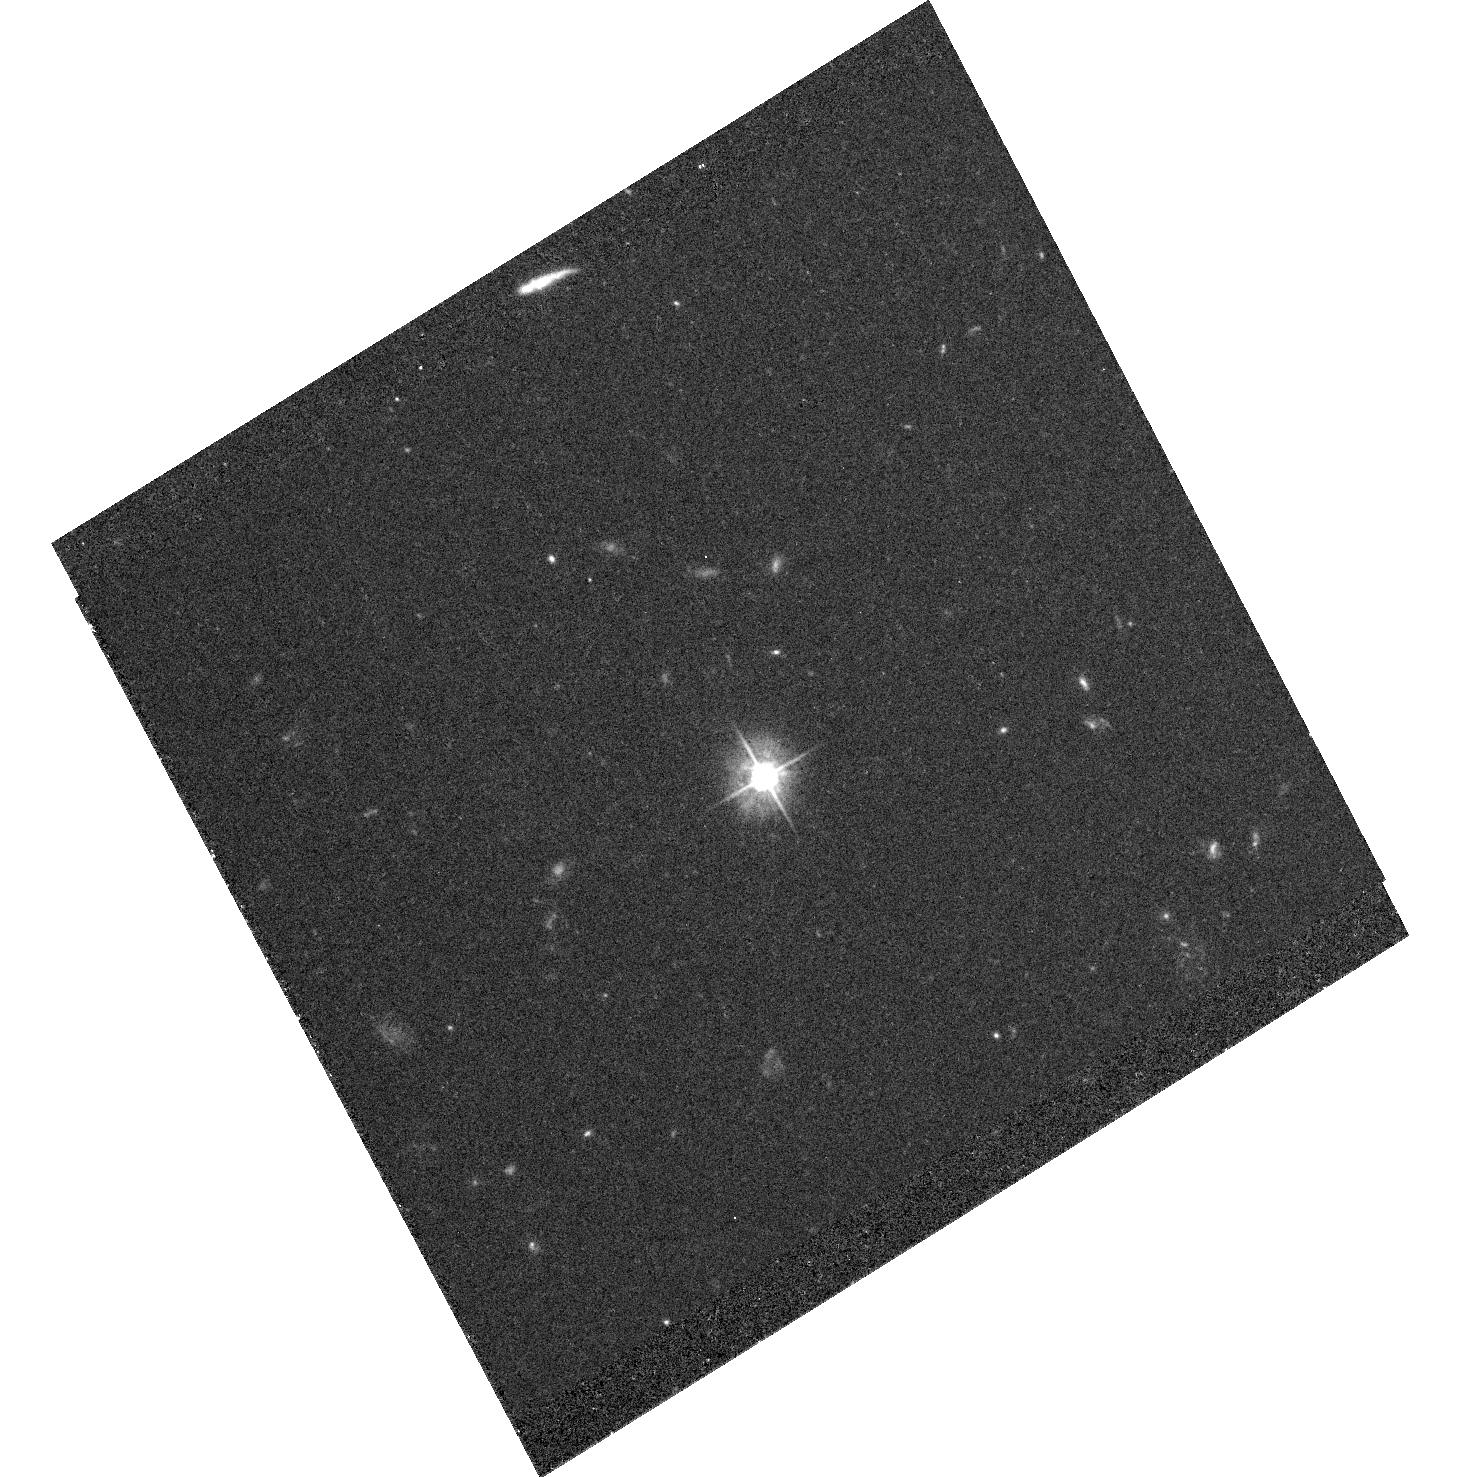
Target: PKS0208-512
Instrument: ACS/WFC
Filter: F475W
Exposure: 54 min
Observation ID: hst_10002_02_acs_wfc_f475w_j8w102

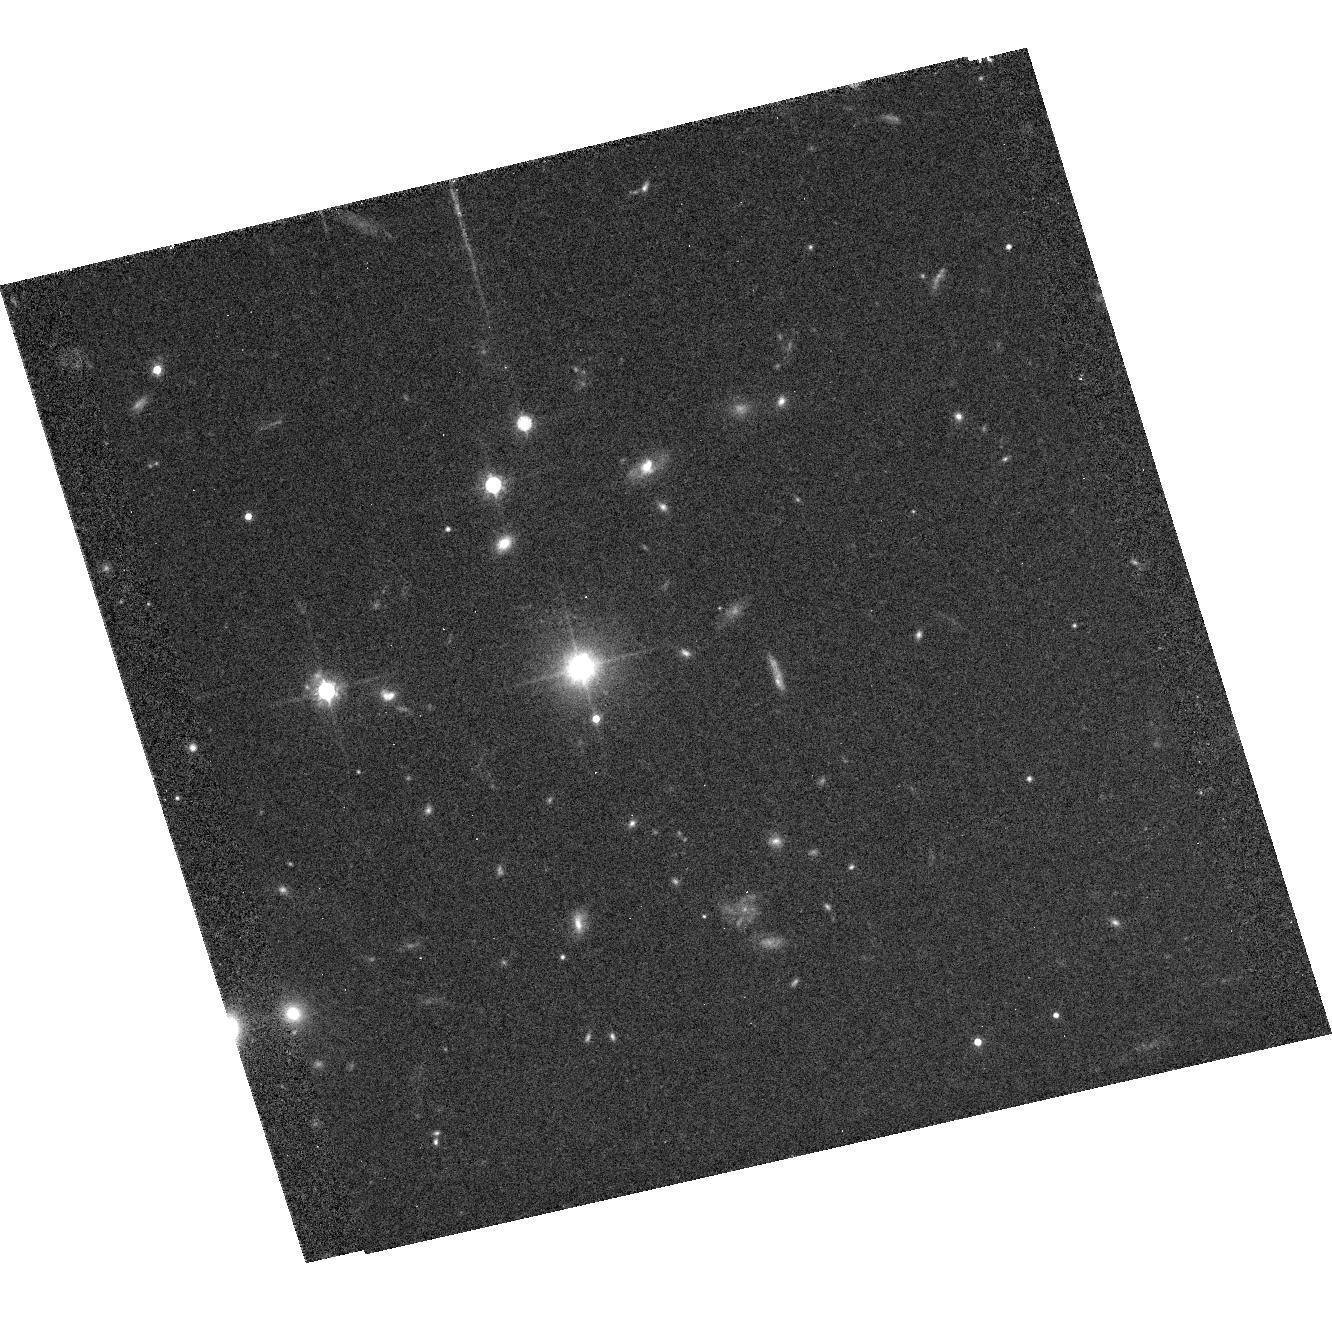
Target: PKS1202-262
Instrument: ACS/WFC
Filter: F814W
Exposure: 36 min
Observation ID: hst_10002_01_acs_wfc_f814w_j8w101

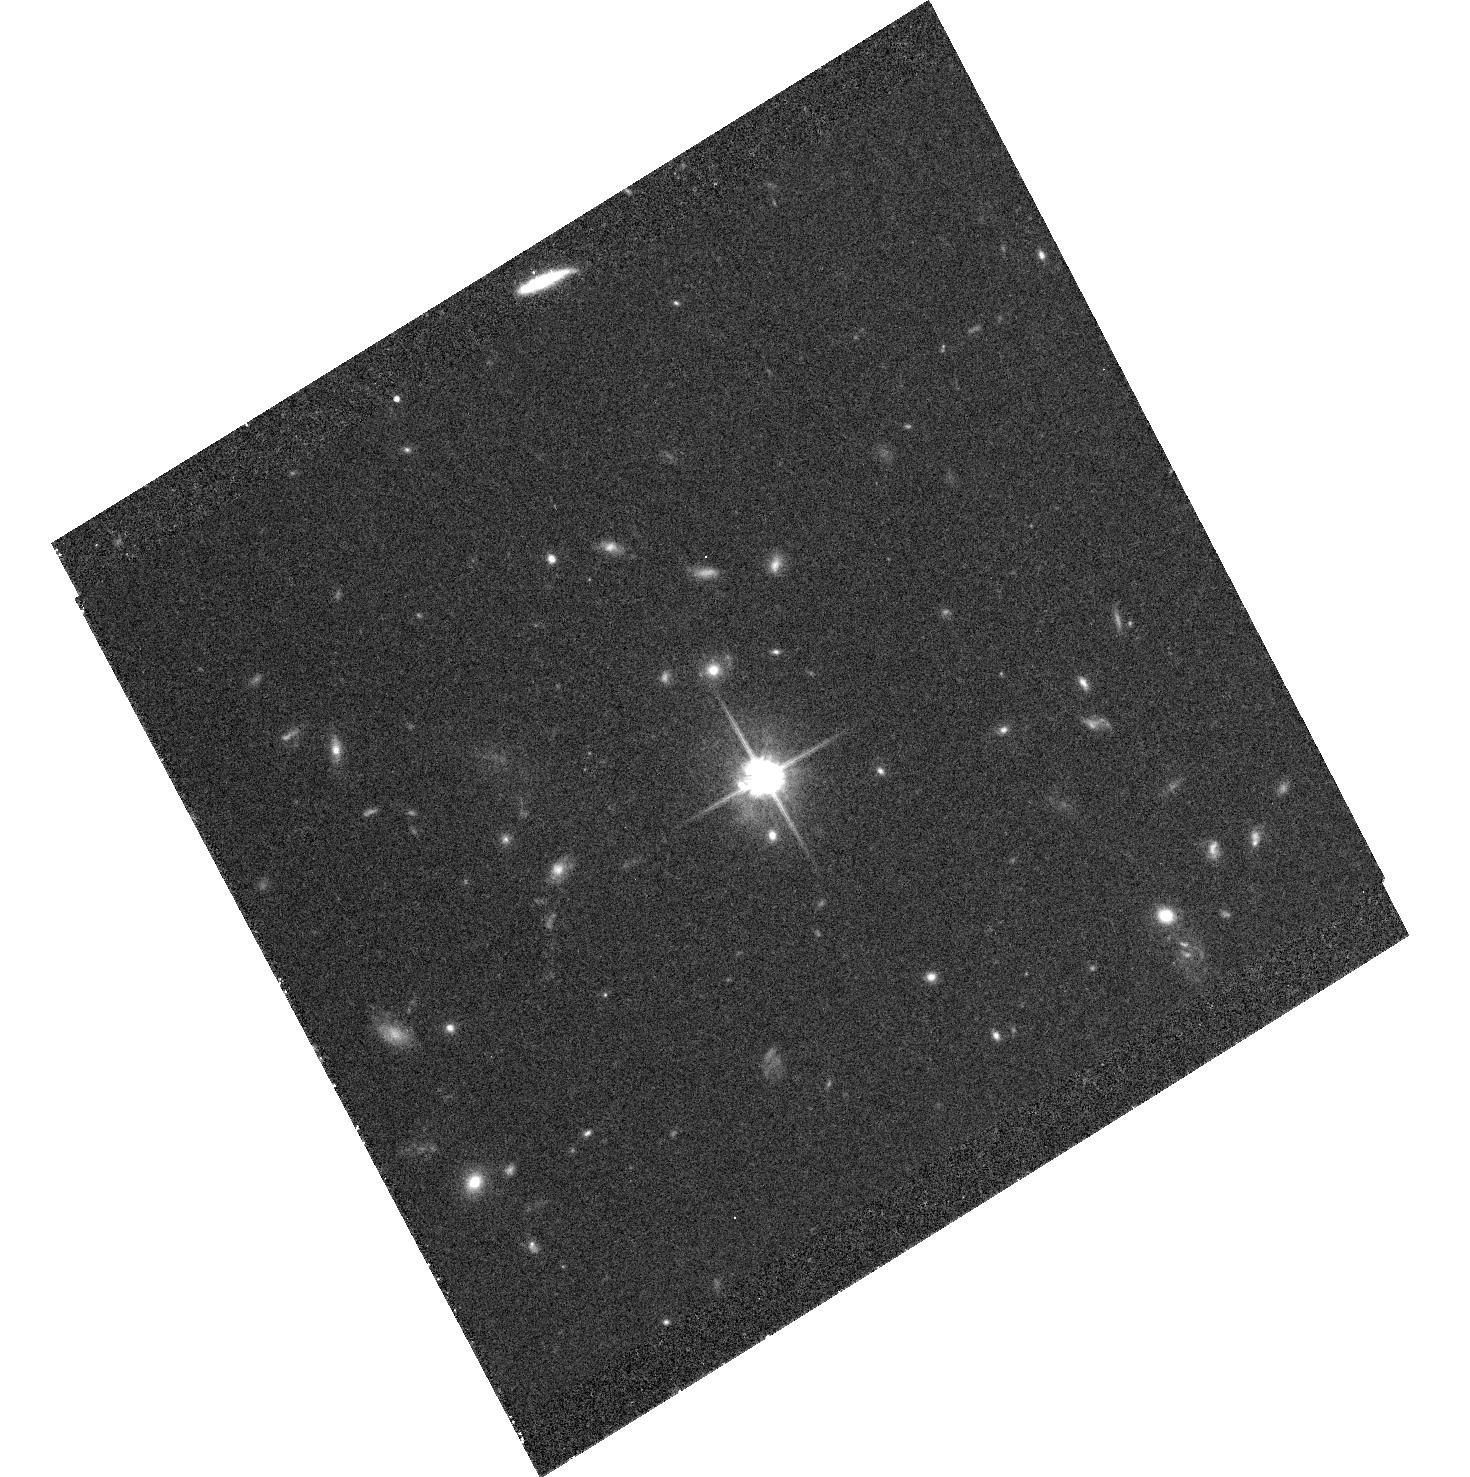
Target: PKS0208-512
Instrument: ACS/WFC
Filter: F814W
Exposure: 1 h
Observation ID: hst_10002_02_acs_wfc_f814w_j8w102

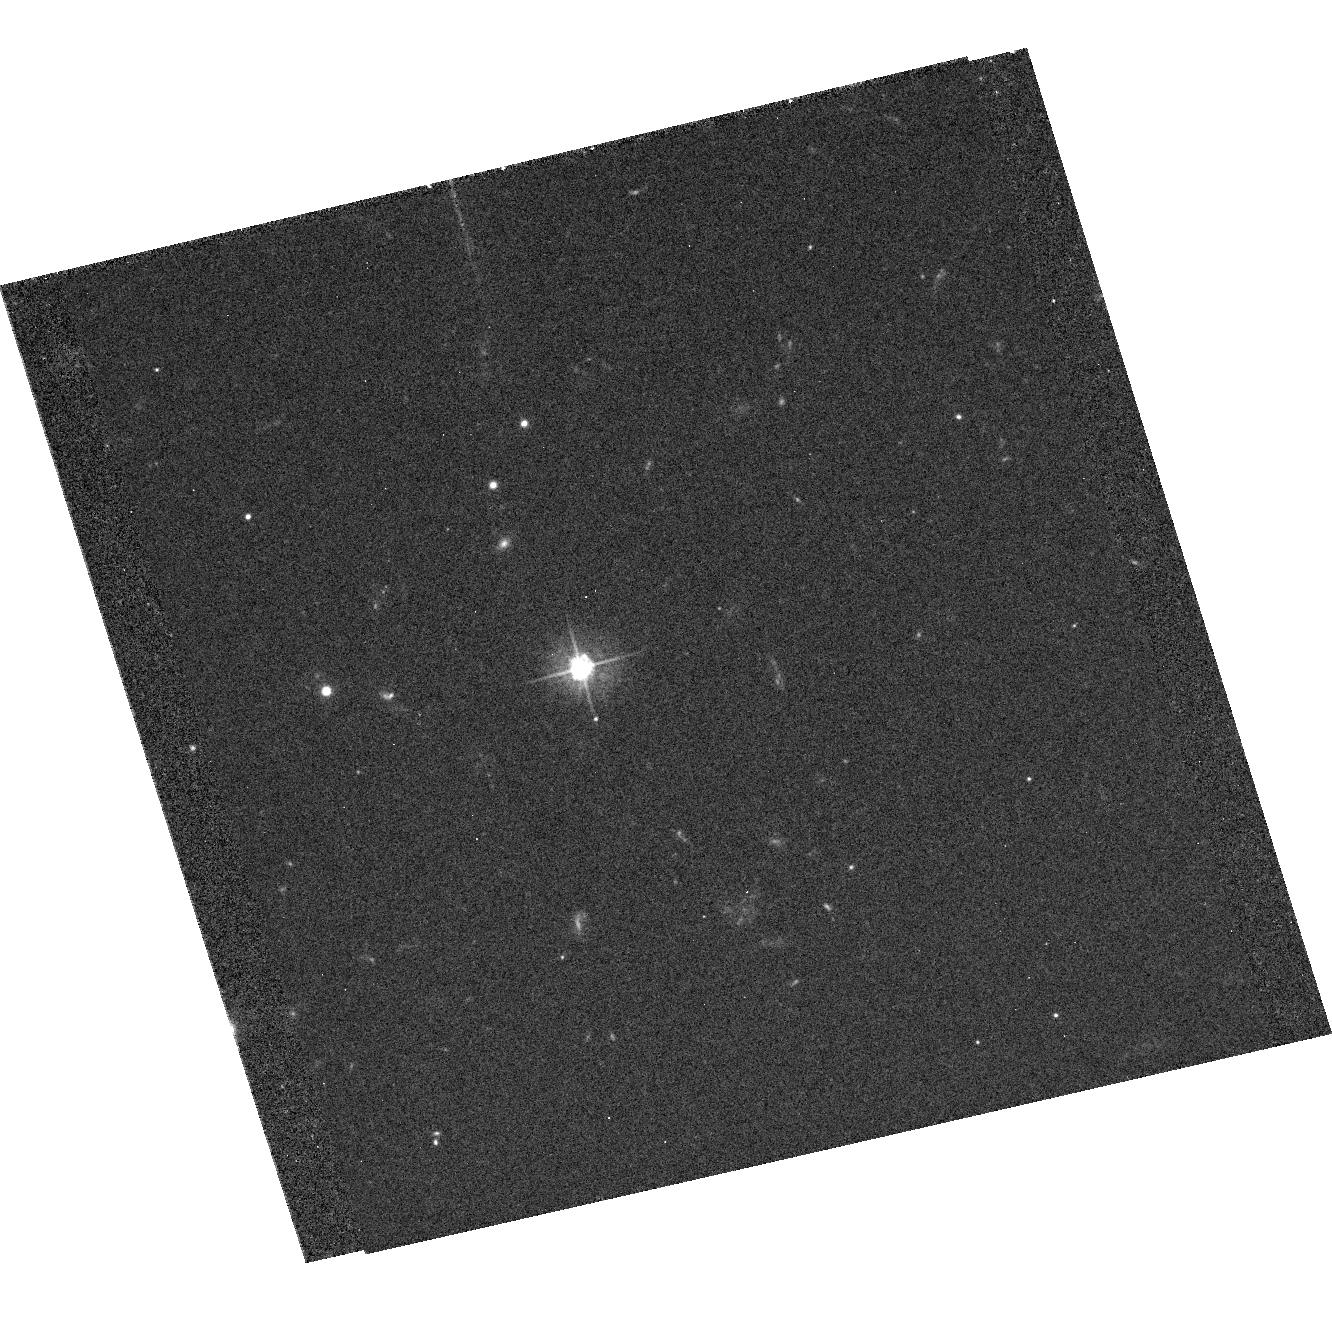
Target: PKS1202-262
Instrument: ACS/WFC
Filter: F475W
Exposure: 35 min
Observation ID: hst_10002_01_acs_wfc_f475w_j8w101

Detailed Study of X-ray Jets from a Complete Survey (PI: Perlman, Eric S.)

We propose deep followup HST and Chandra observations of two X-ray jets, which are the X-ray brightest discovered in our Chandra survey of quasars with known radio jets. With these data, we will compare their X-ray, optical and radio morphologies. We will also obtain X-ray and optical spectral indices, and spatially resolved SEDs from the radio through the X-rays. This will allow us to determine the X-ray emission mechanism at each point in these jets, and test critical predictions made by each mechanism. We will also be able to track any changes in physical conditions (including magnetic field and bulk Lorentz factor) that are present in the observed 90 degree bends.